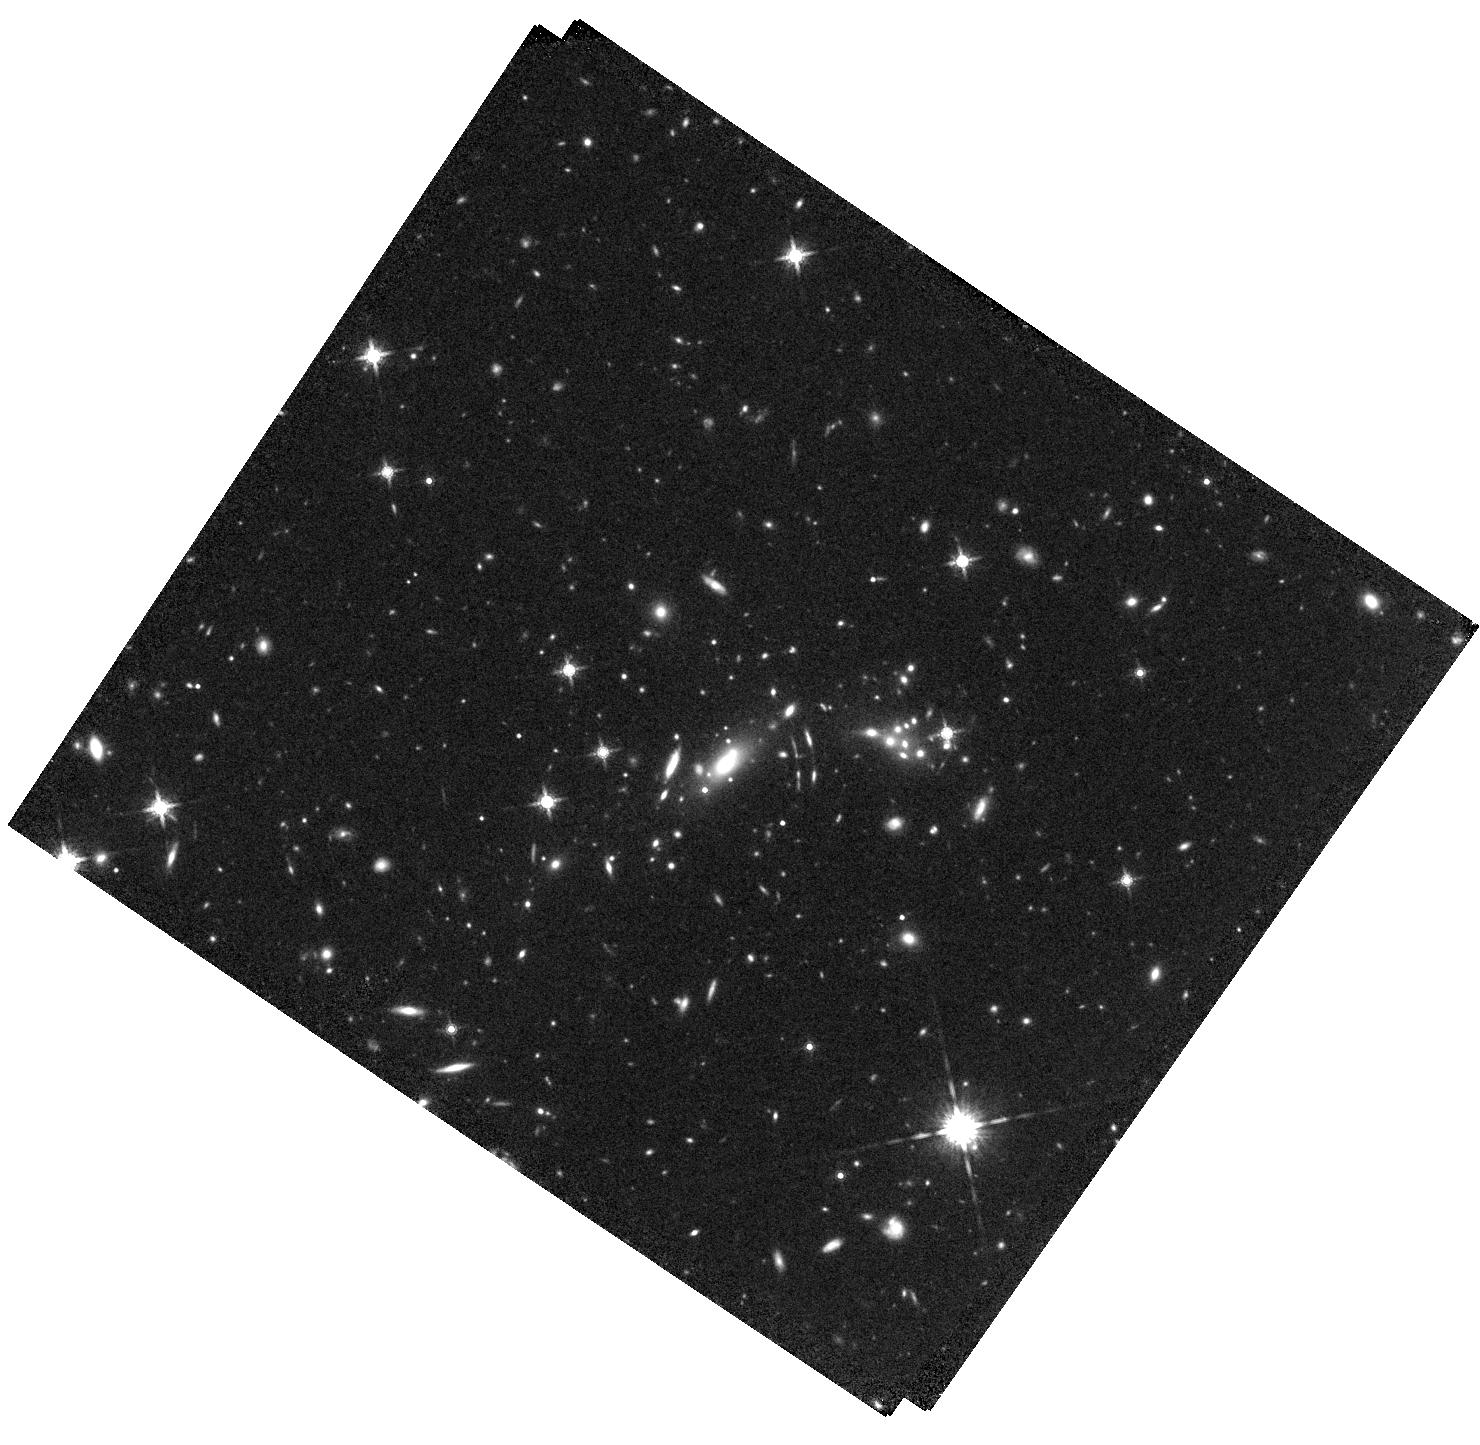
Target: SPT-CL-J0356-5337. Instrument: WFC3/IR. Filter: F160W. Exposure: 22 min. Observation ID: hst_16425_12_wfc3_ir_f160w_ieh412

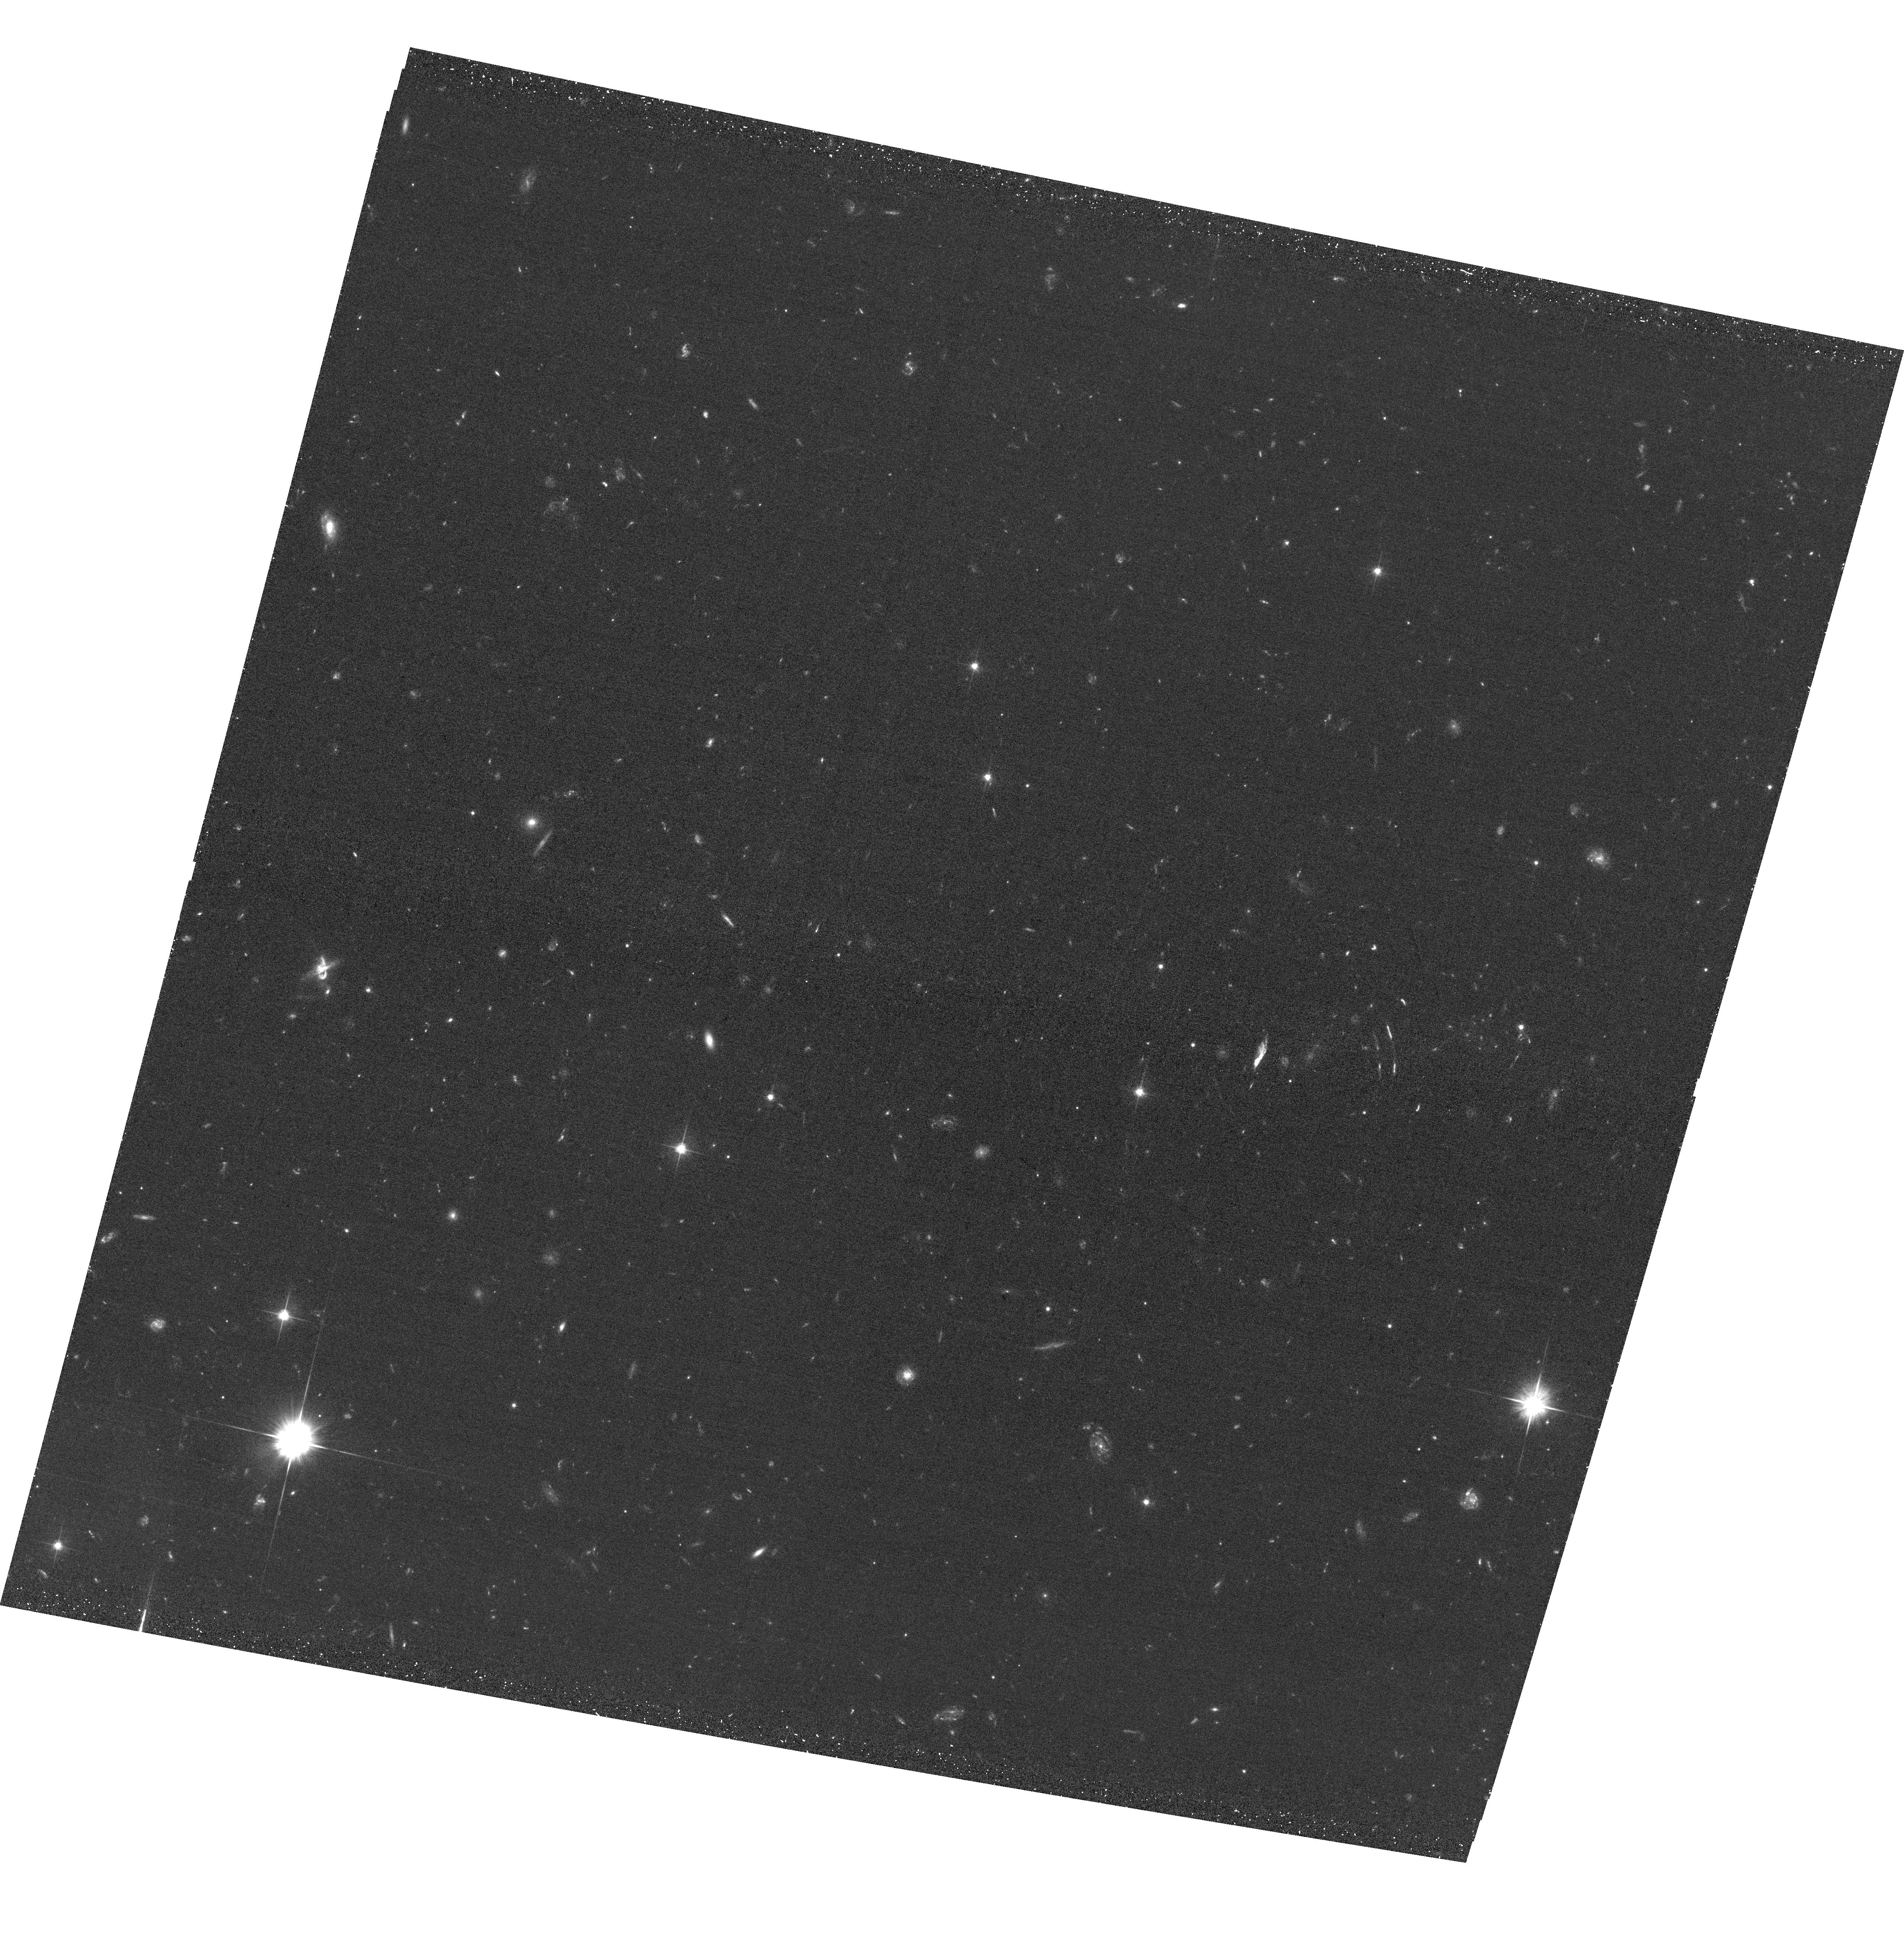
Target: SPT-CL-J0356-5337. Instrument: ACS/WFC. Filter: F606W. Exposure: 30 min. Observation ID: hst_16425_03_acs_wfc_f606w_jeh403

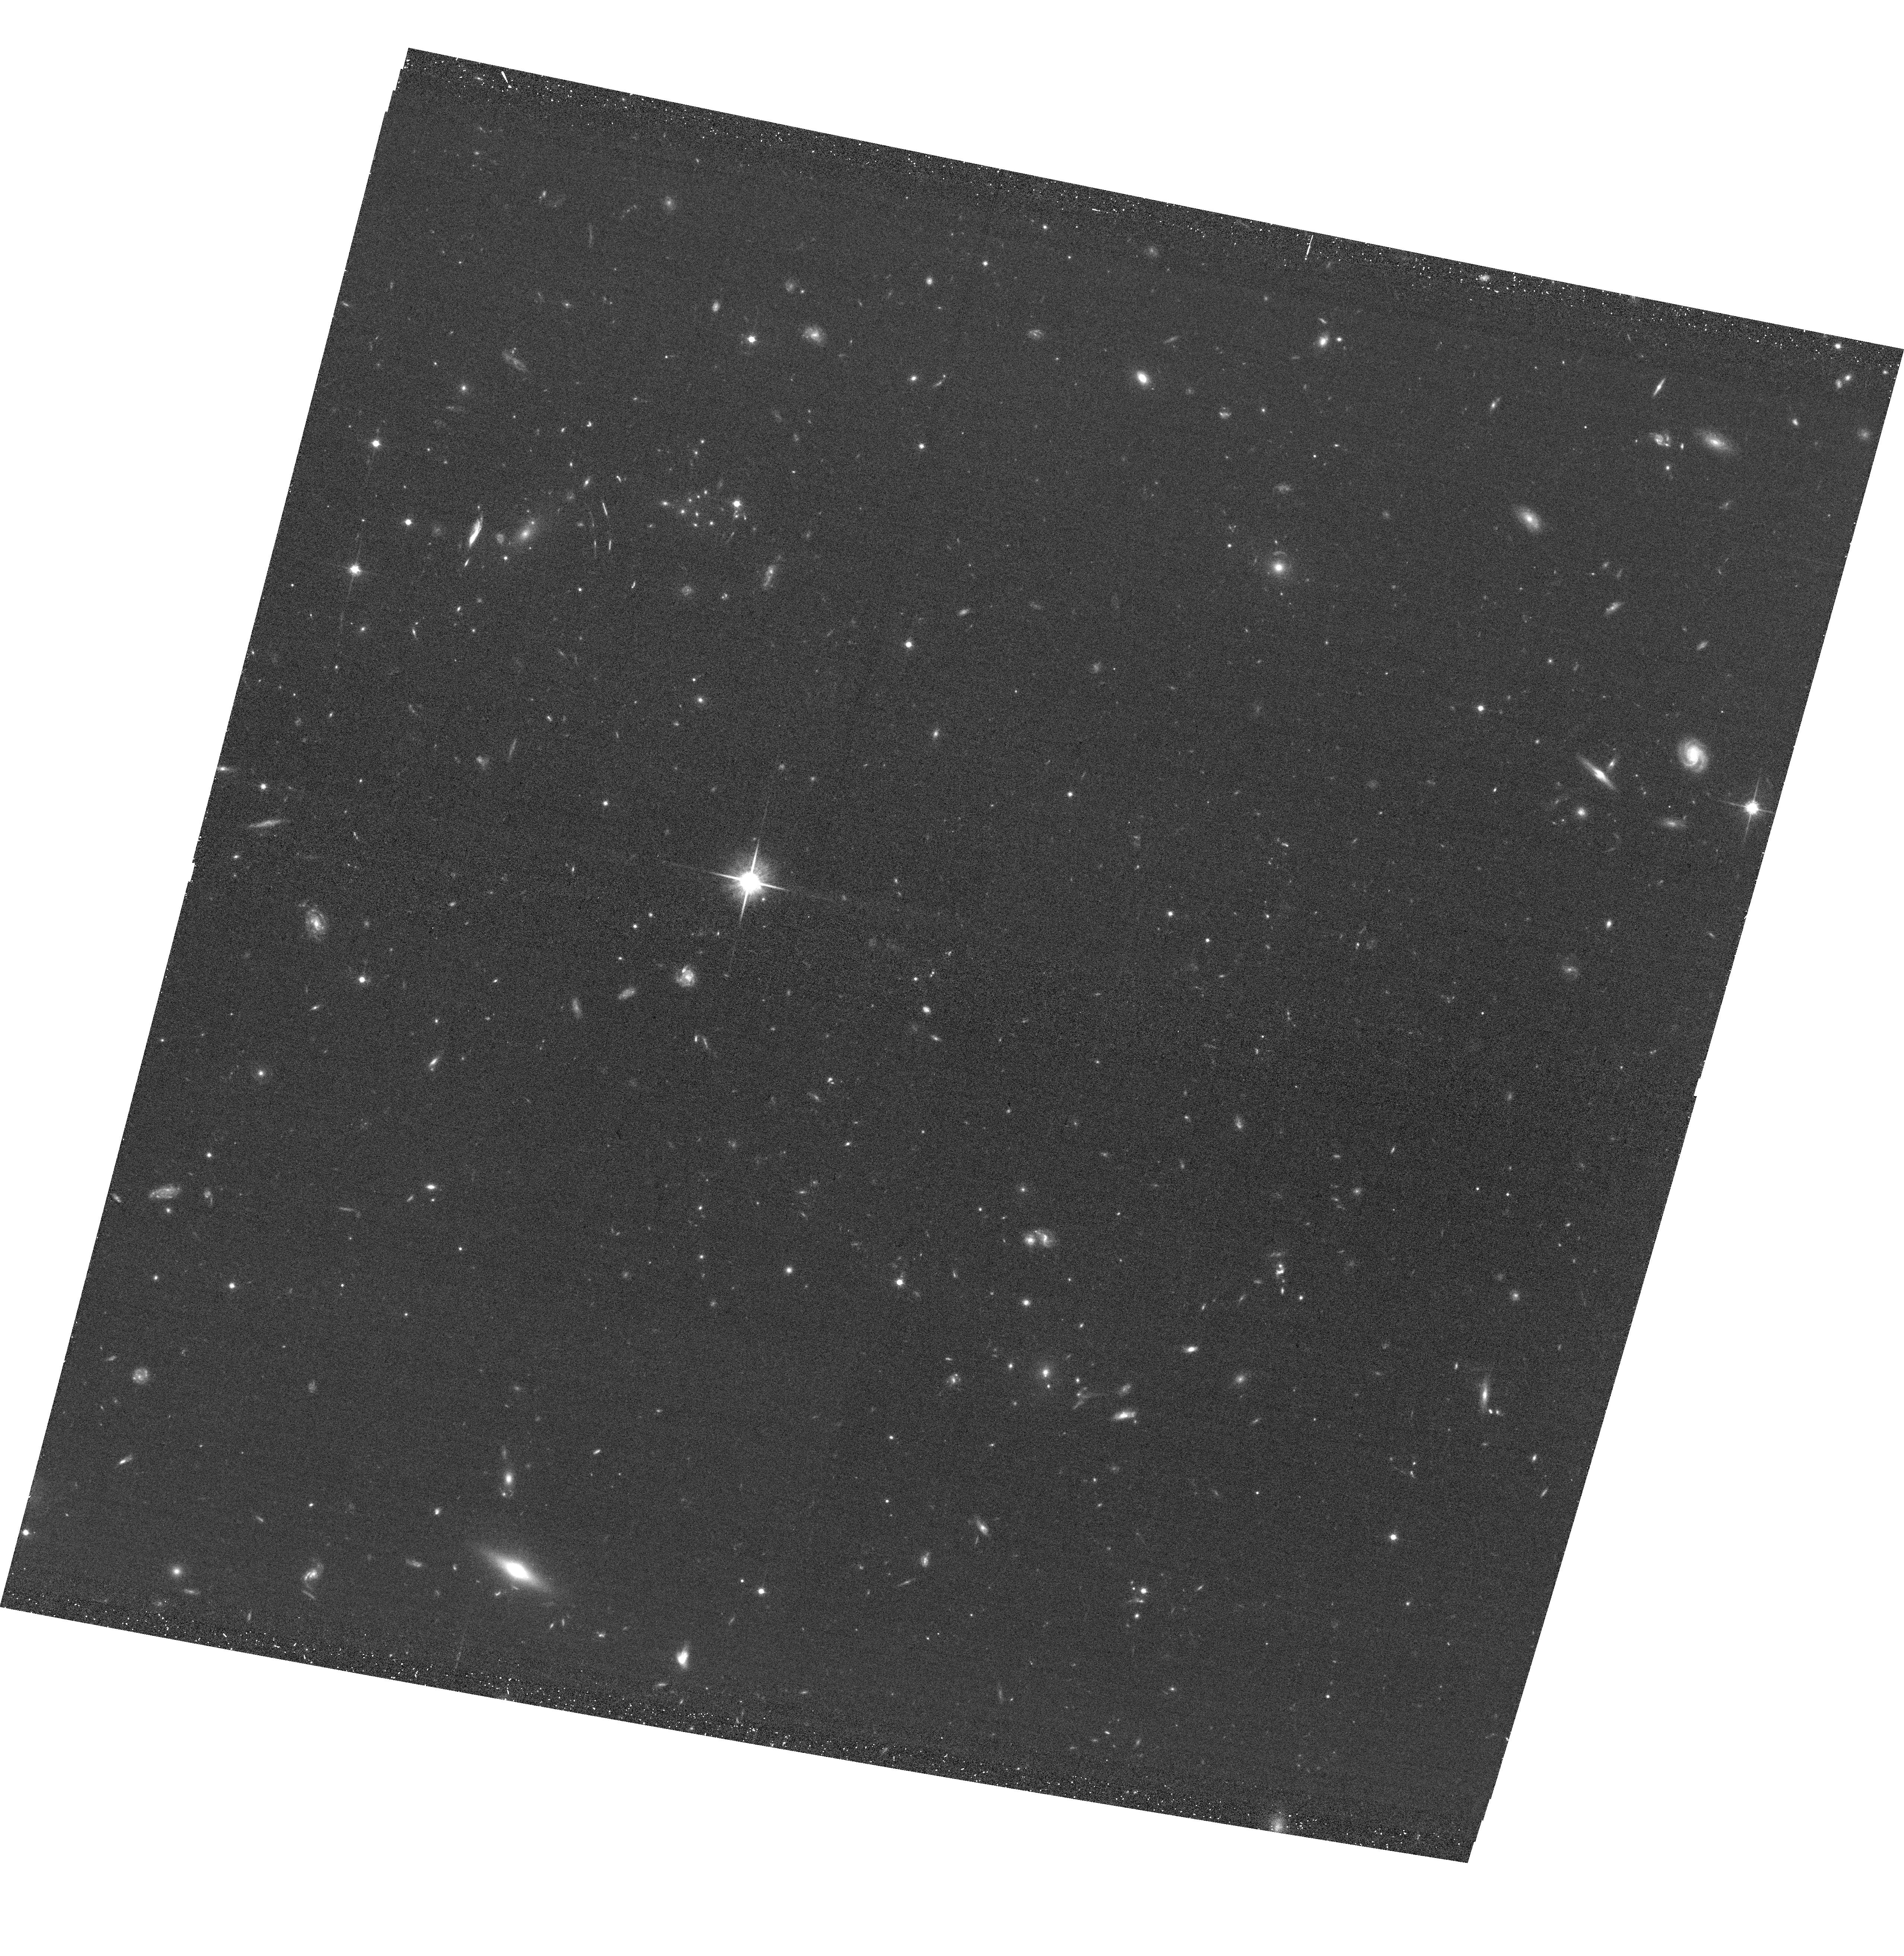
Target: SPT-CL-J0356-5337. Instrument: ACS/WFC. Filter: F814W. Exposure: 30 min. Observation ID: hst_16425_04_acs_wfc_f814w_jeh404

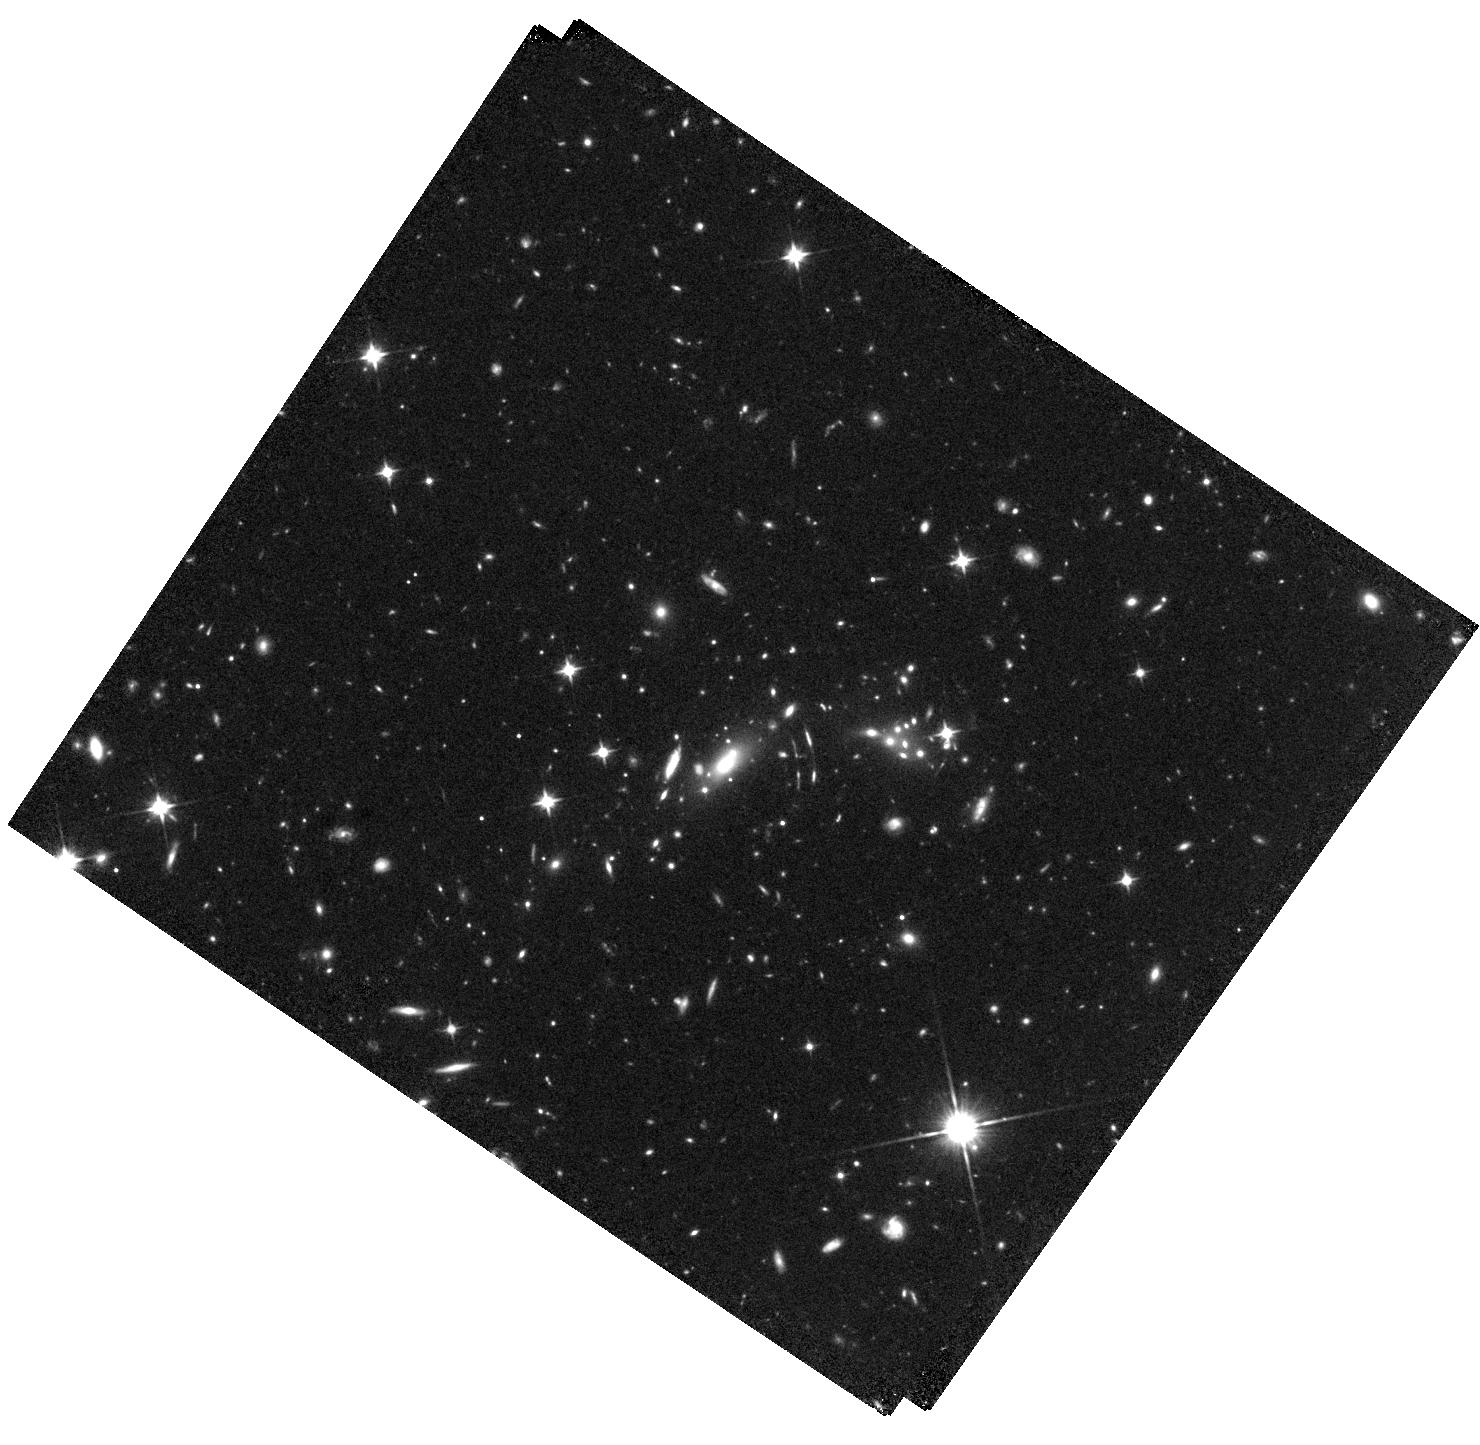
Target: SPT-CL-J0356-5337. Instrument: WFC3/IR. Filter: F110W. Exposure: 20 min. Observation ID: hst_16425_12_wfc3_ir_f110w_ieh412

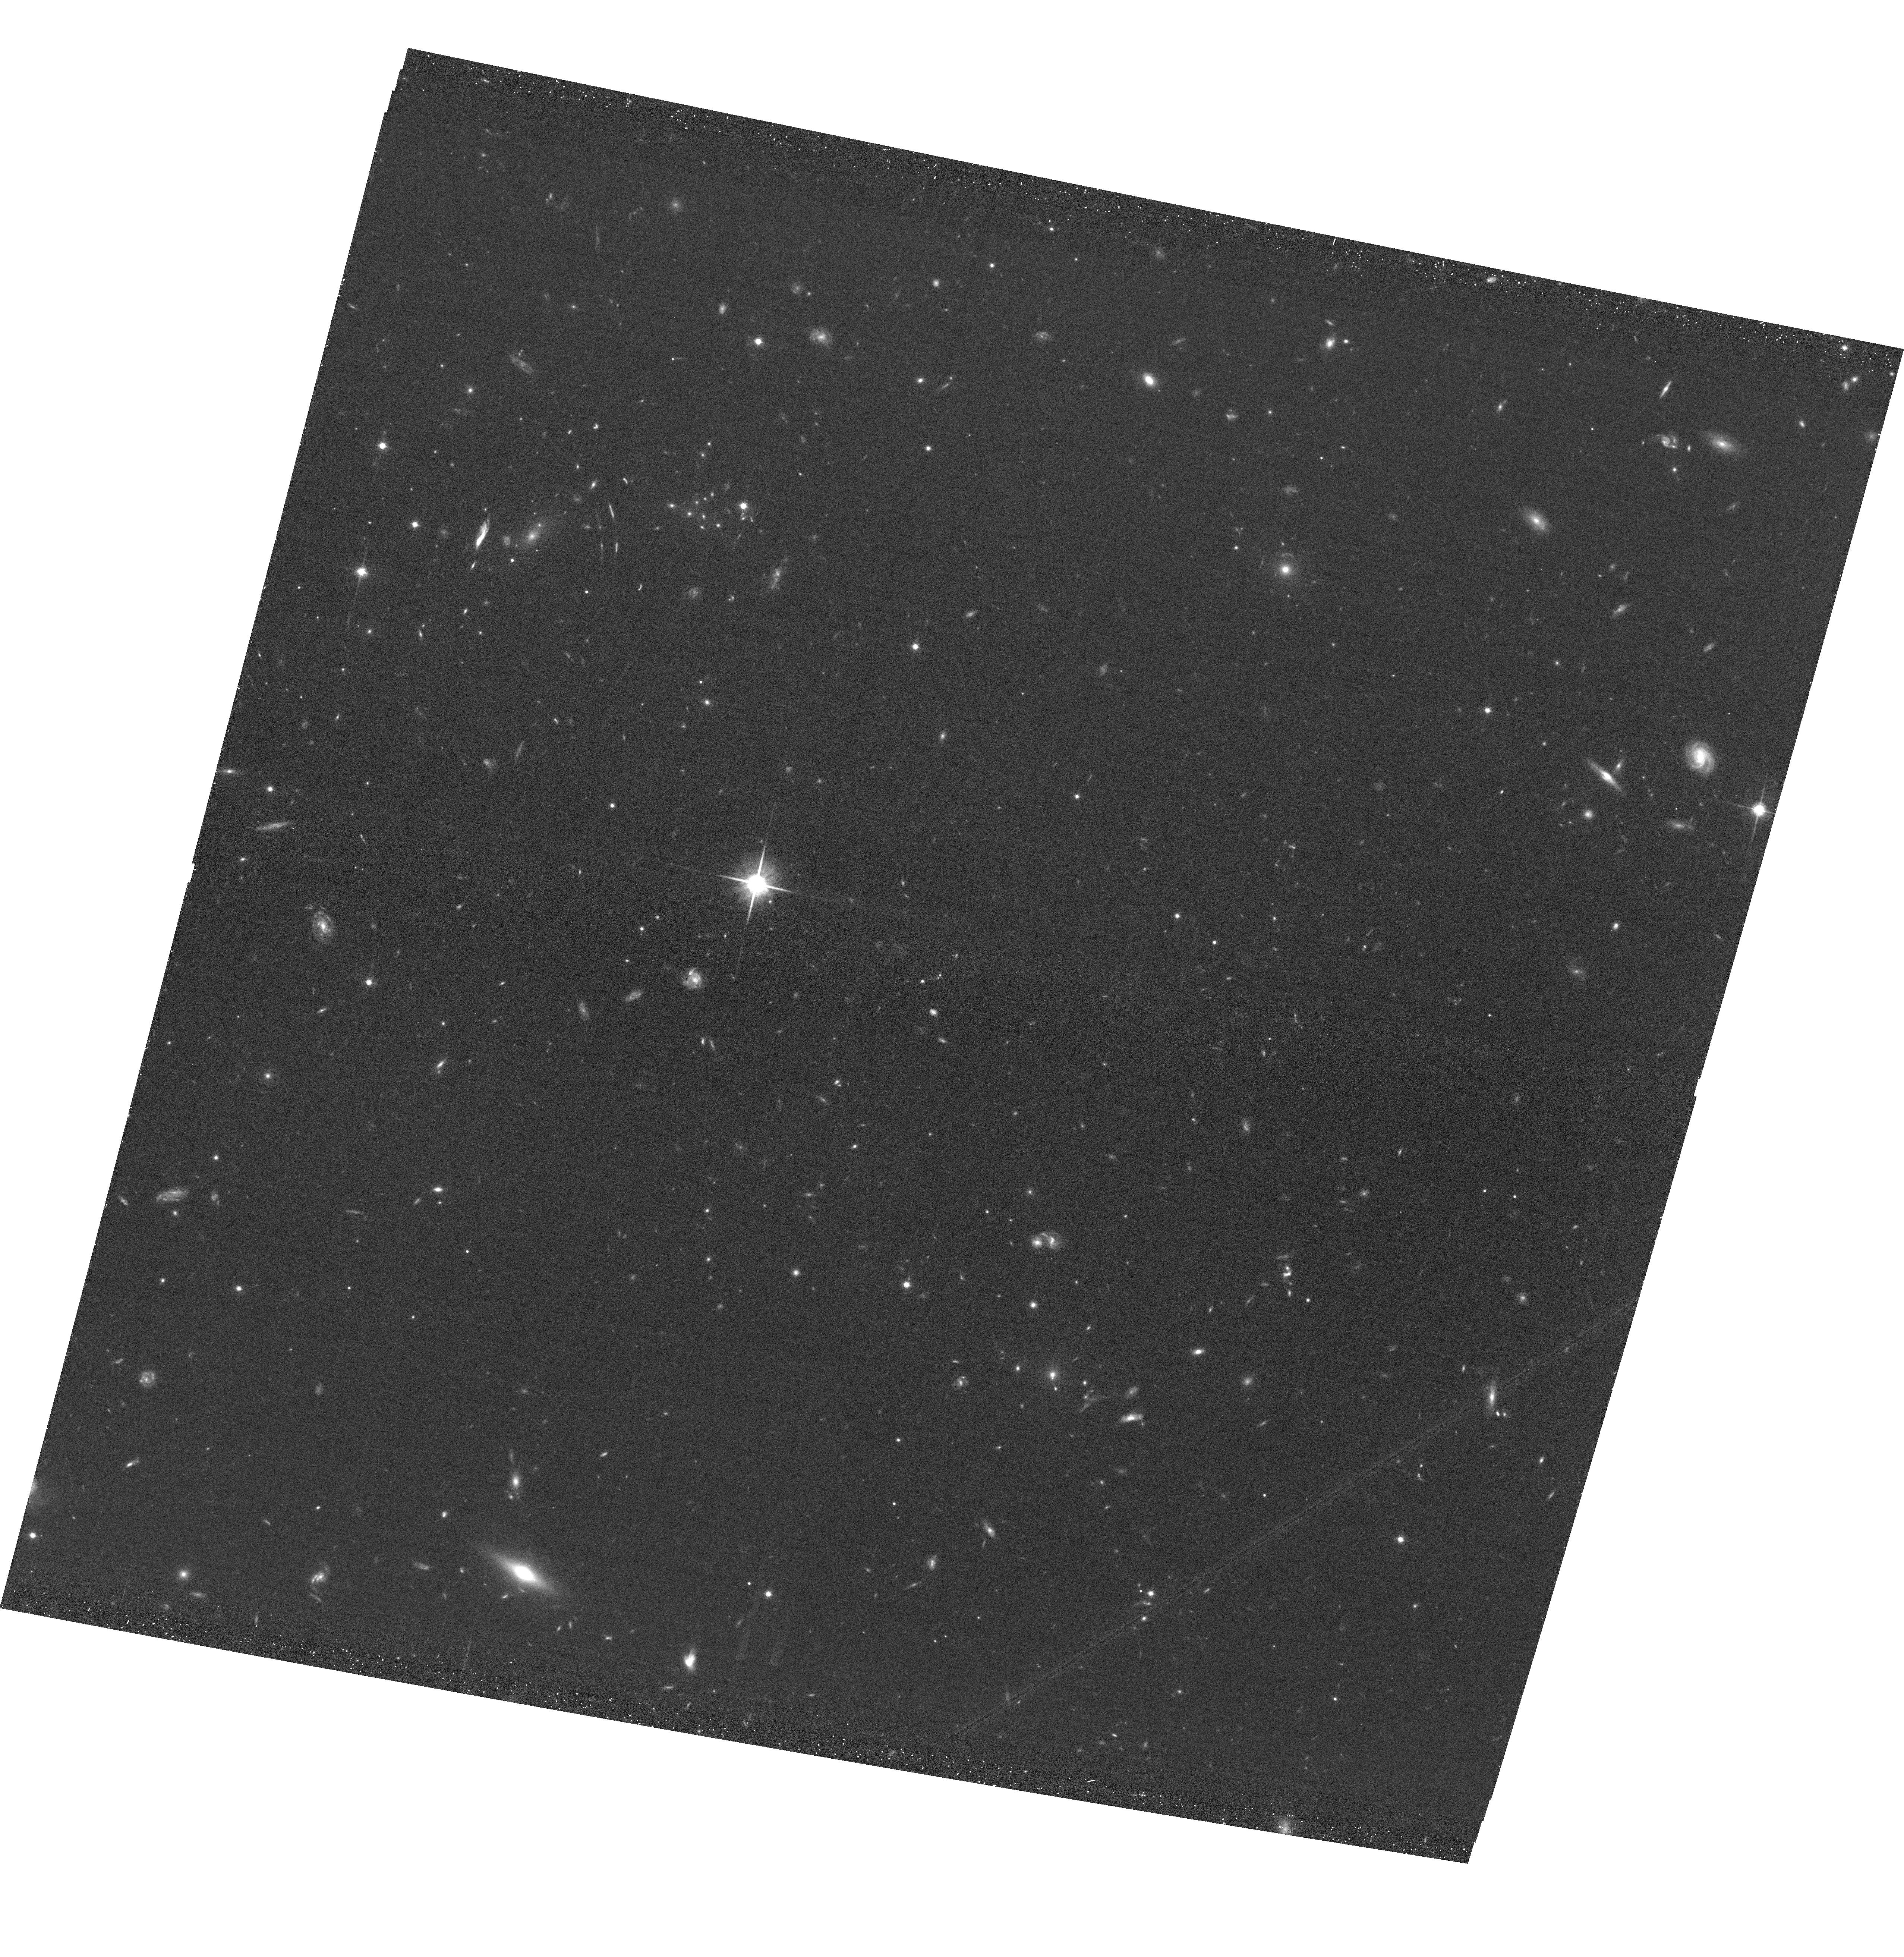
Target: SPT-CL-J0356-5337. Instrument: ACS/WFC. Filter: F814W. Exposure: 30 min. Observation ID: hst_16425_07_acs_wfc_f814w_jeh407

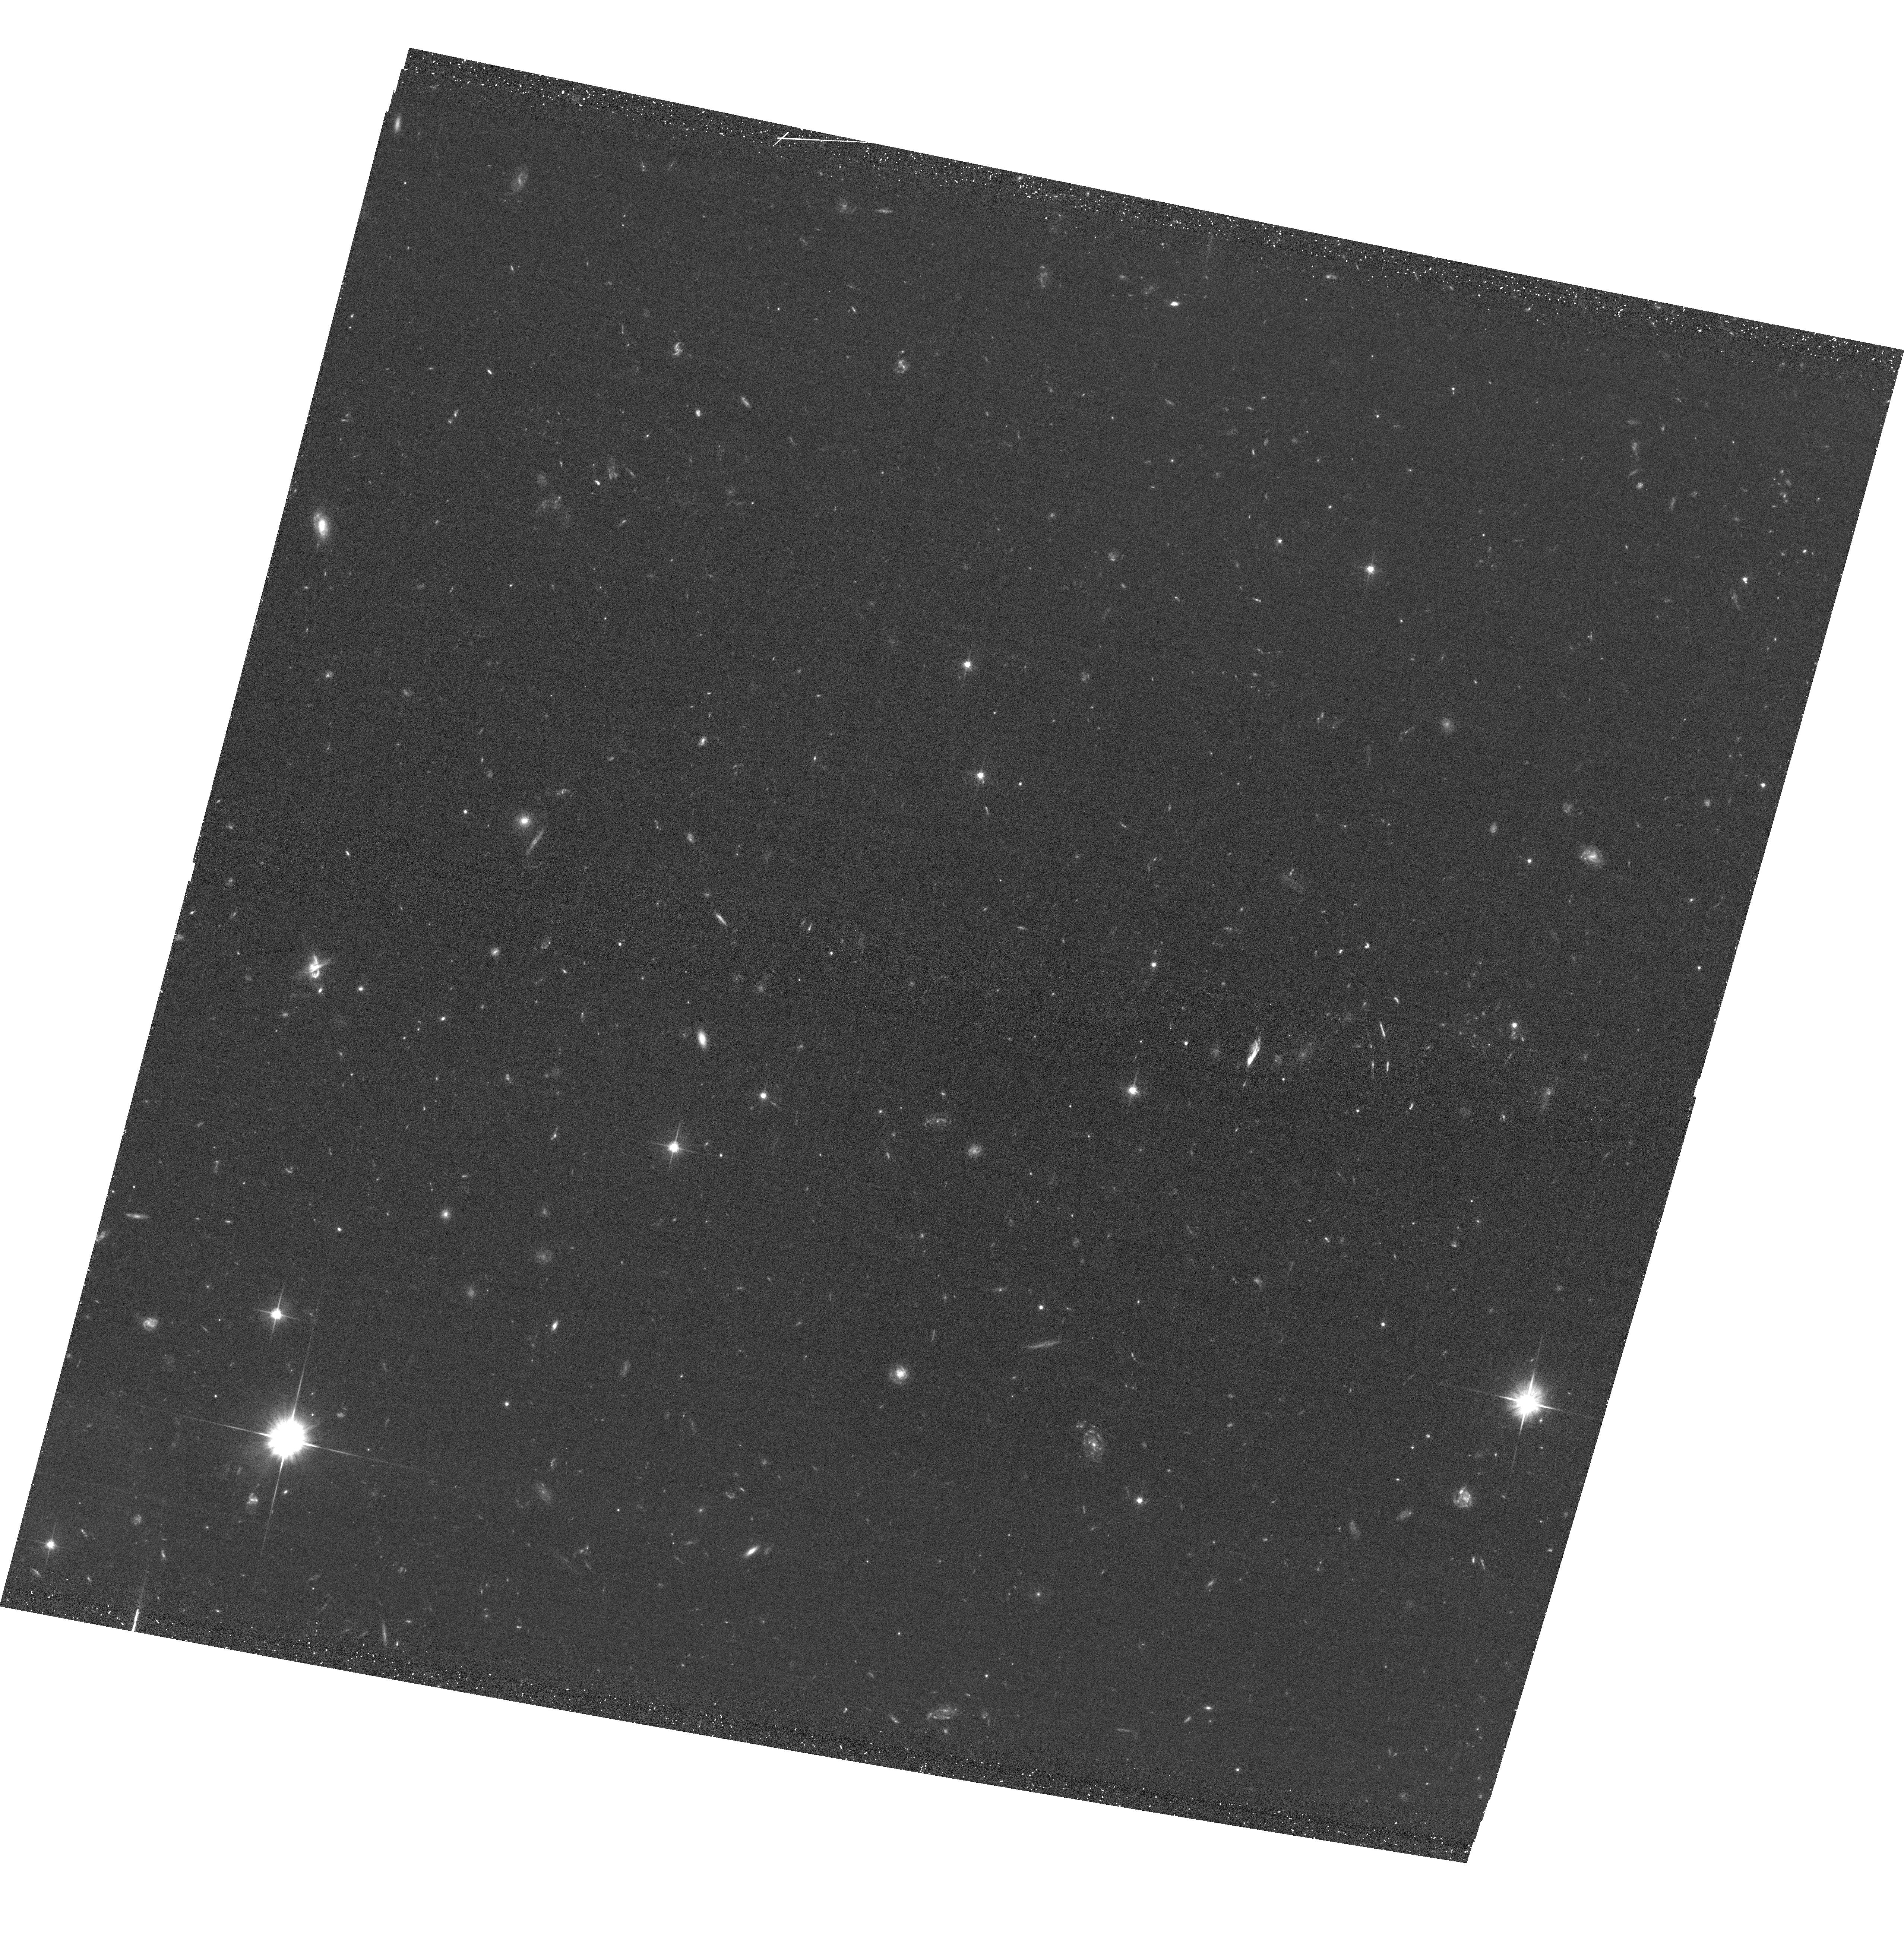
Target: SPT-CL-J0356-5337. Instrument: ACS/WFC. Filter: F606W. Exposure: 30 min. Observation ID: hst_16425_06_acs_wfc_f606w_jeh406

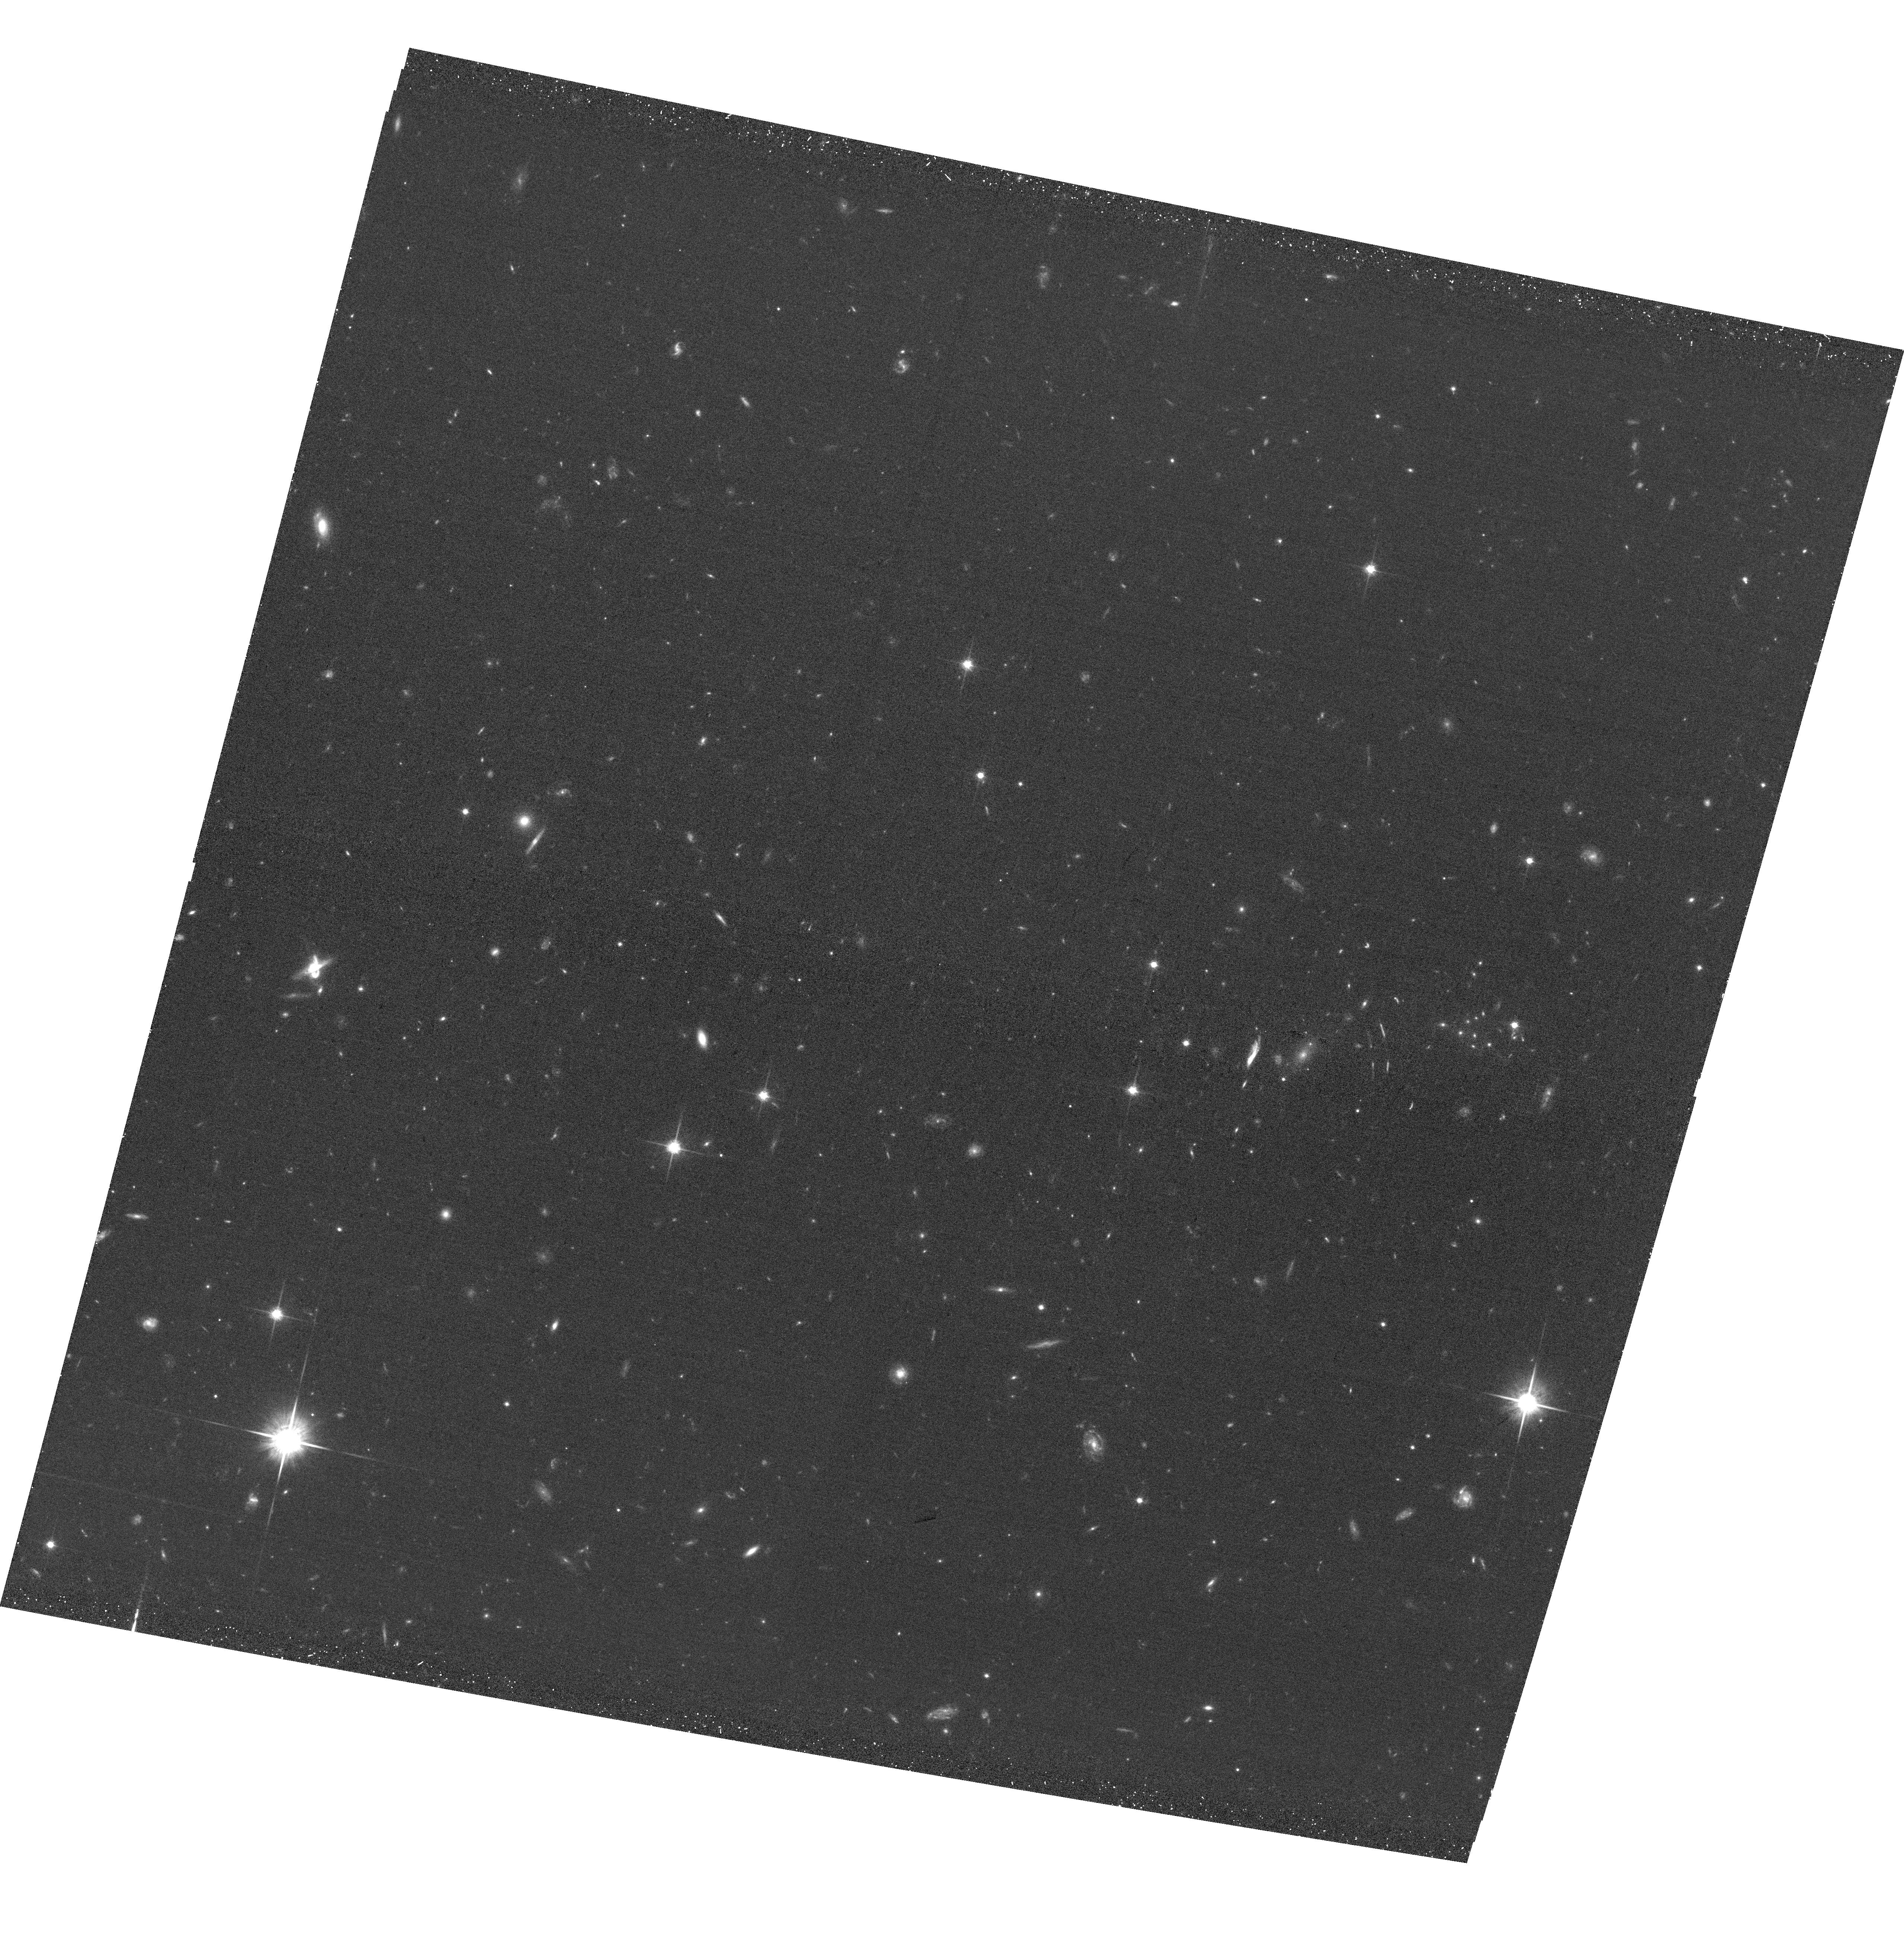
Target: SPT-CL-J0356-5337. Instrument: ACS/WFC. Filter: F814W. Exposure: 30 min. Observation ID: hst_16425_06_acs_wfc_f814w_jeh406

A BULLET-LIKE CLUSTER AT REDSHIFT 1 (PI: Mahler, Guillaume)

We propose observation of SPT-CL J0356-5337, a bullet-like cluster candidate at z~1, in order to identify the multiple centers of X-Ray emission from the ICM. The configuration of this cluster shows two massive components at the cluster core, separated by 172kpc. One component is dominated by the BCG, whereas the other hosts a group of eight galaxies within 60kpc. Merger events happen on short timescales relative to the lifetime of the cluster; therefore only a handful of clusters have been observed yet, mainly at lower z. Combined with HST data we can constrain both the hot gas and the dark matter potential using strong and weak lensing. Studying such rare high redshift cluster brings more insight into our distant universe in preparation for future X-ray observatories.